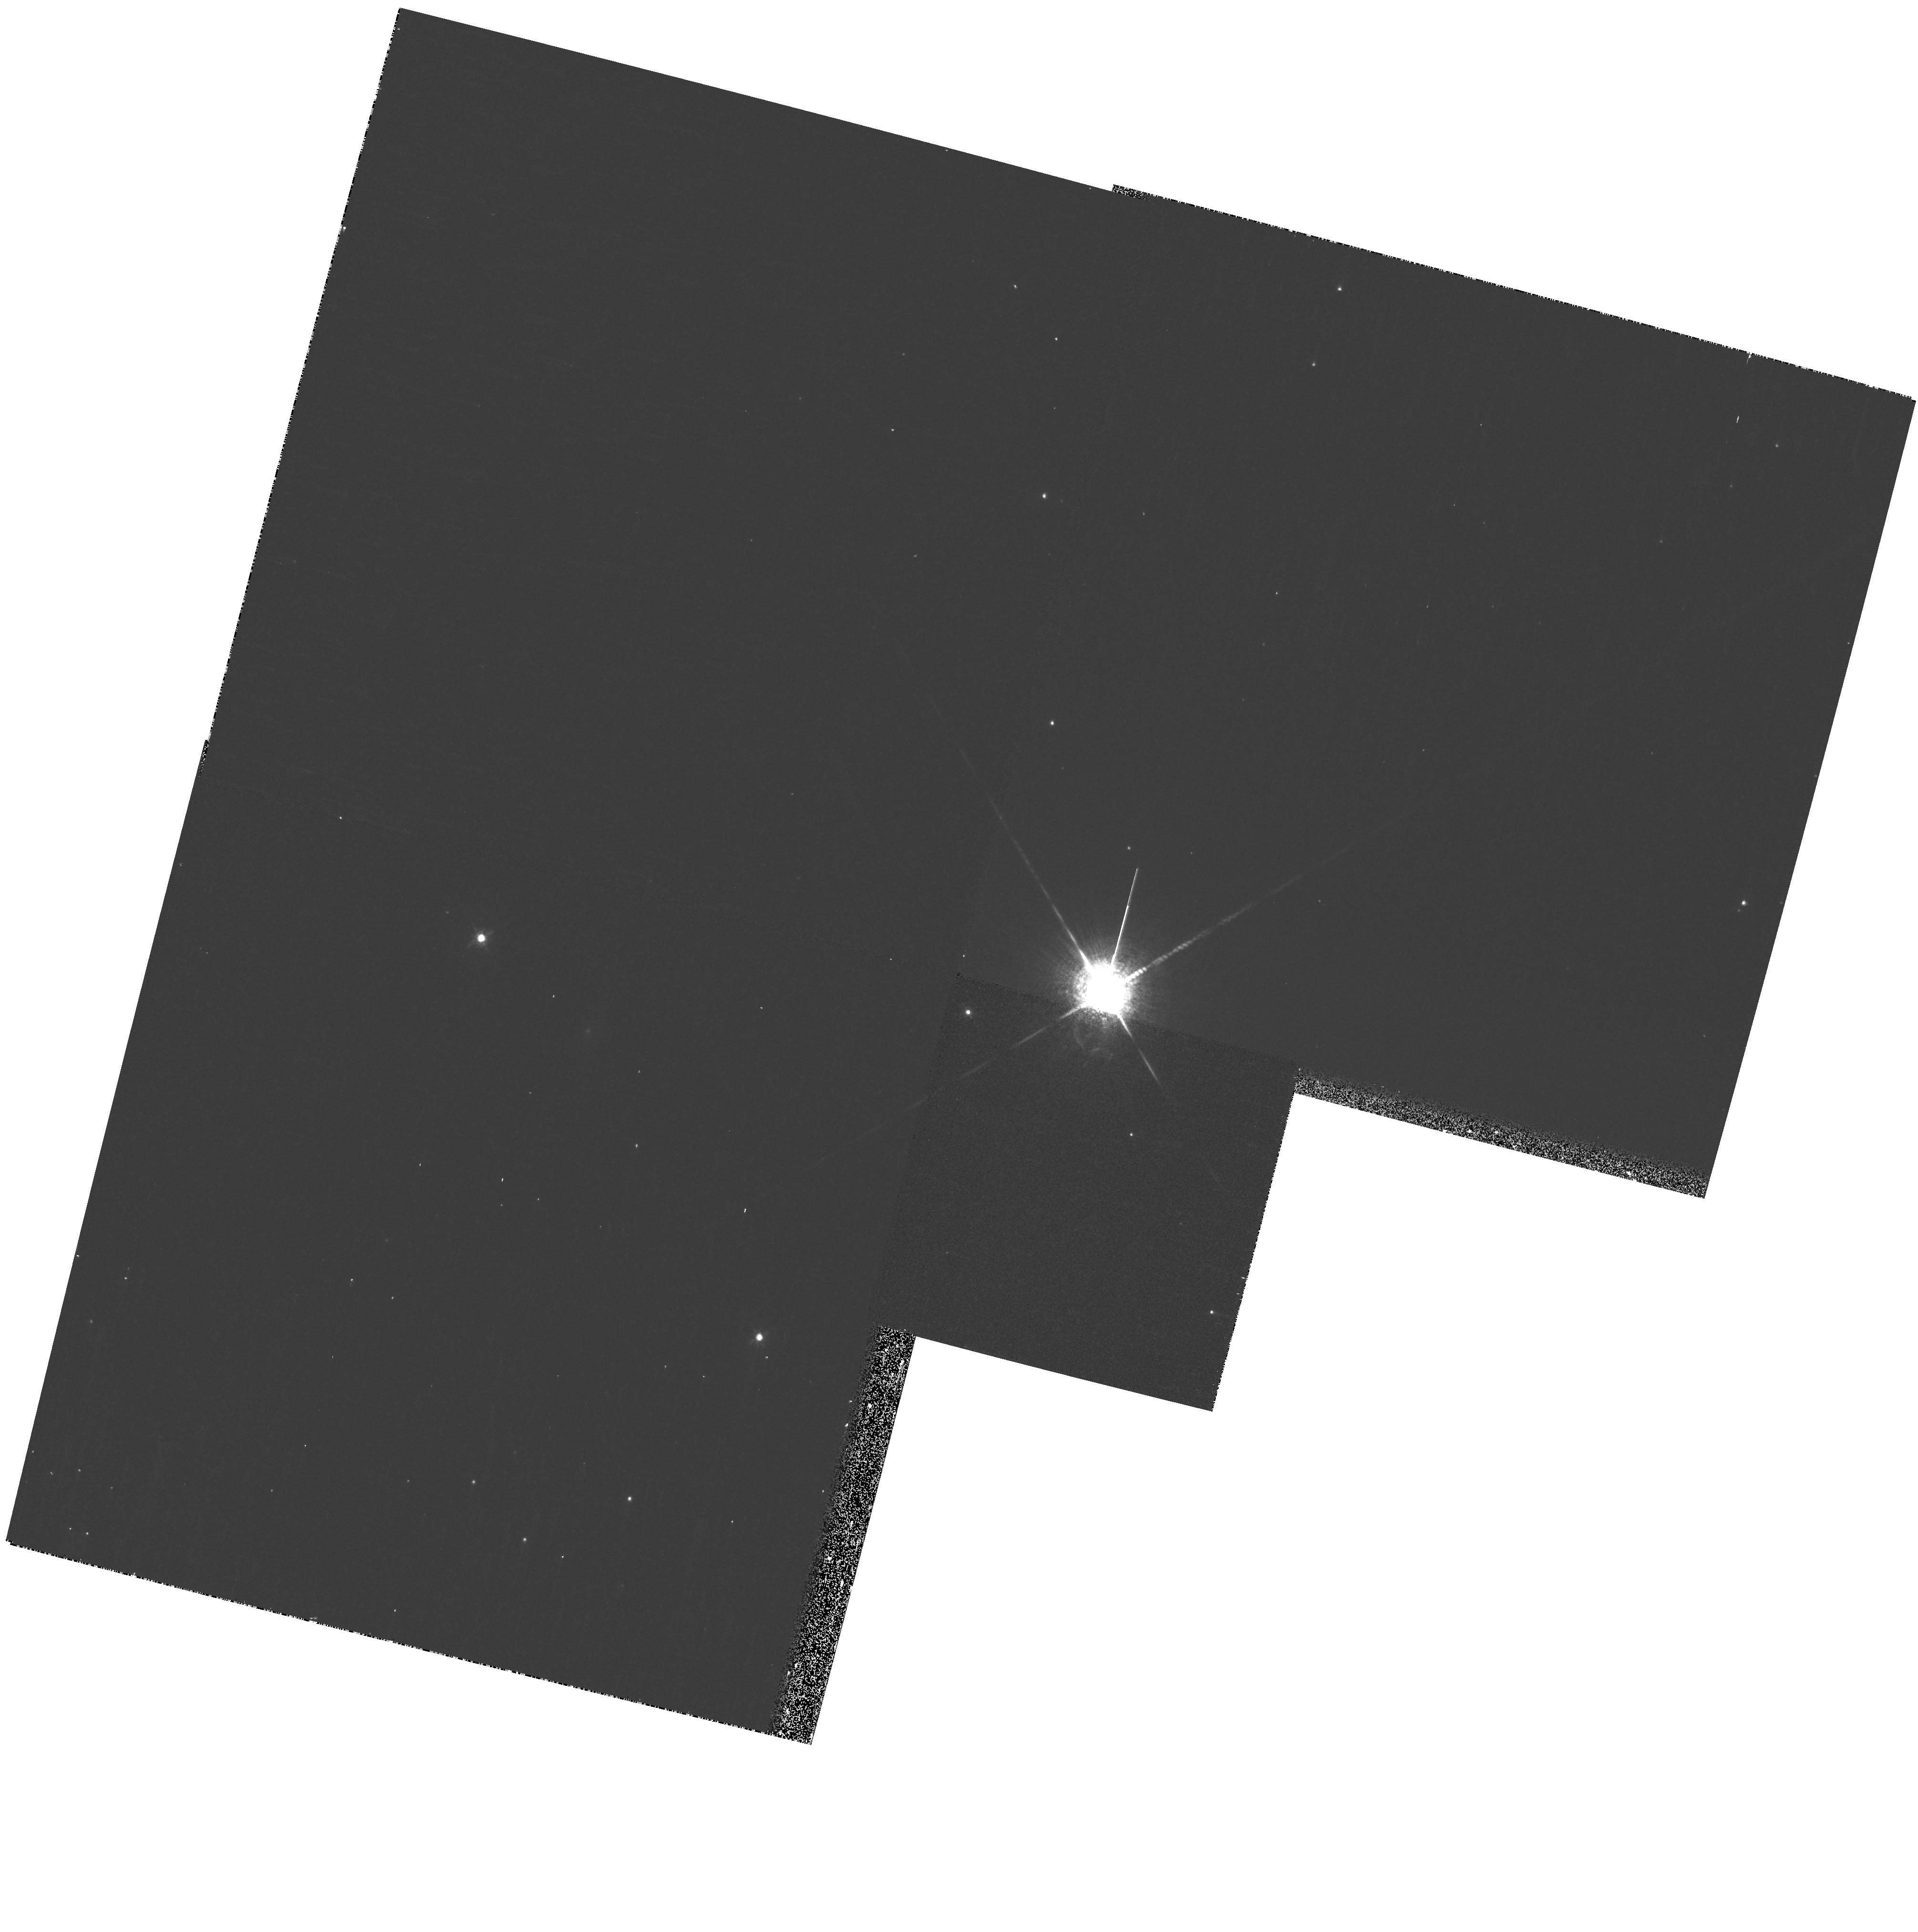
Target: CHCYG
Instrument: WFPC2/PC
Filter: F673N
Exposure: 7 min
Observation ID: hst_11342_01_wfpc2_pc_f673n_ua5j01

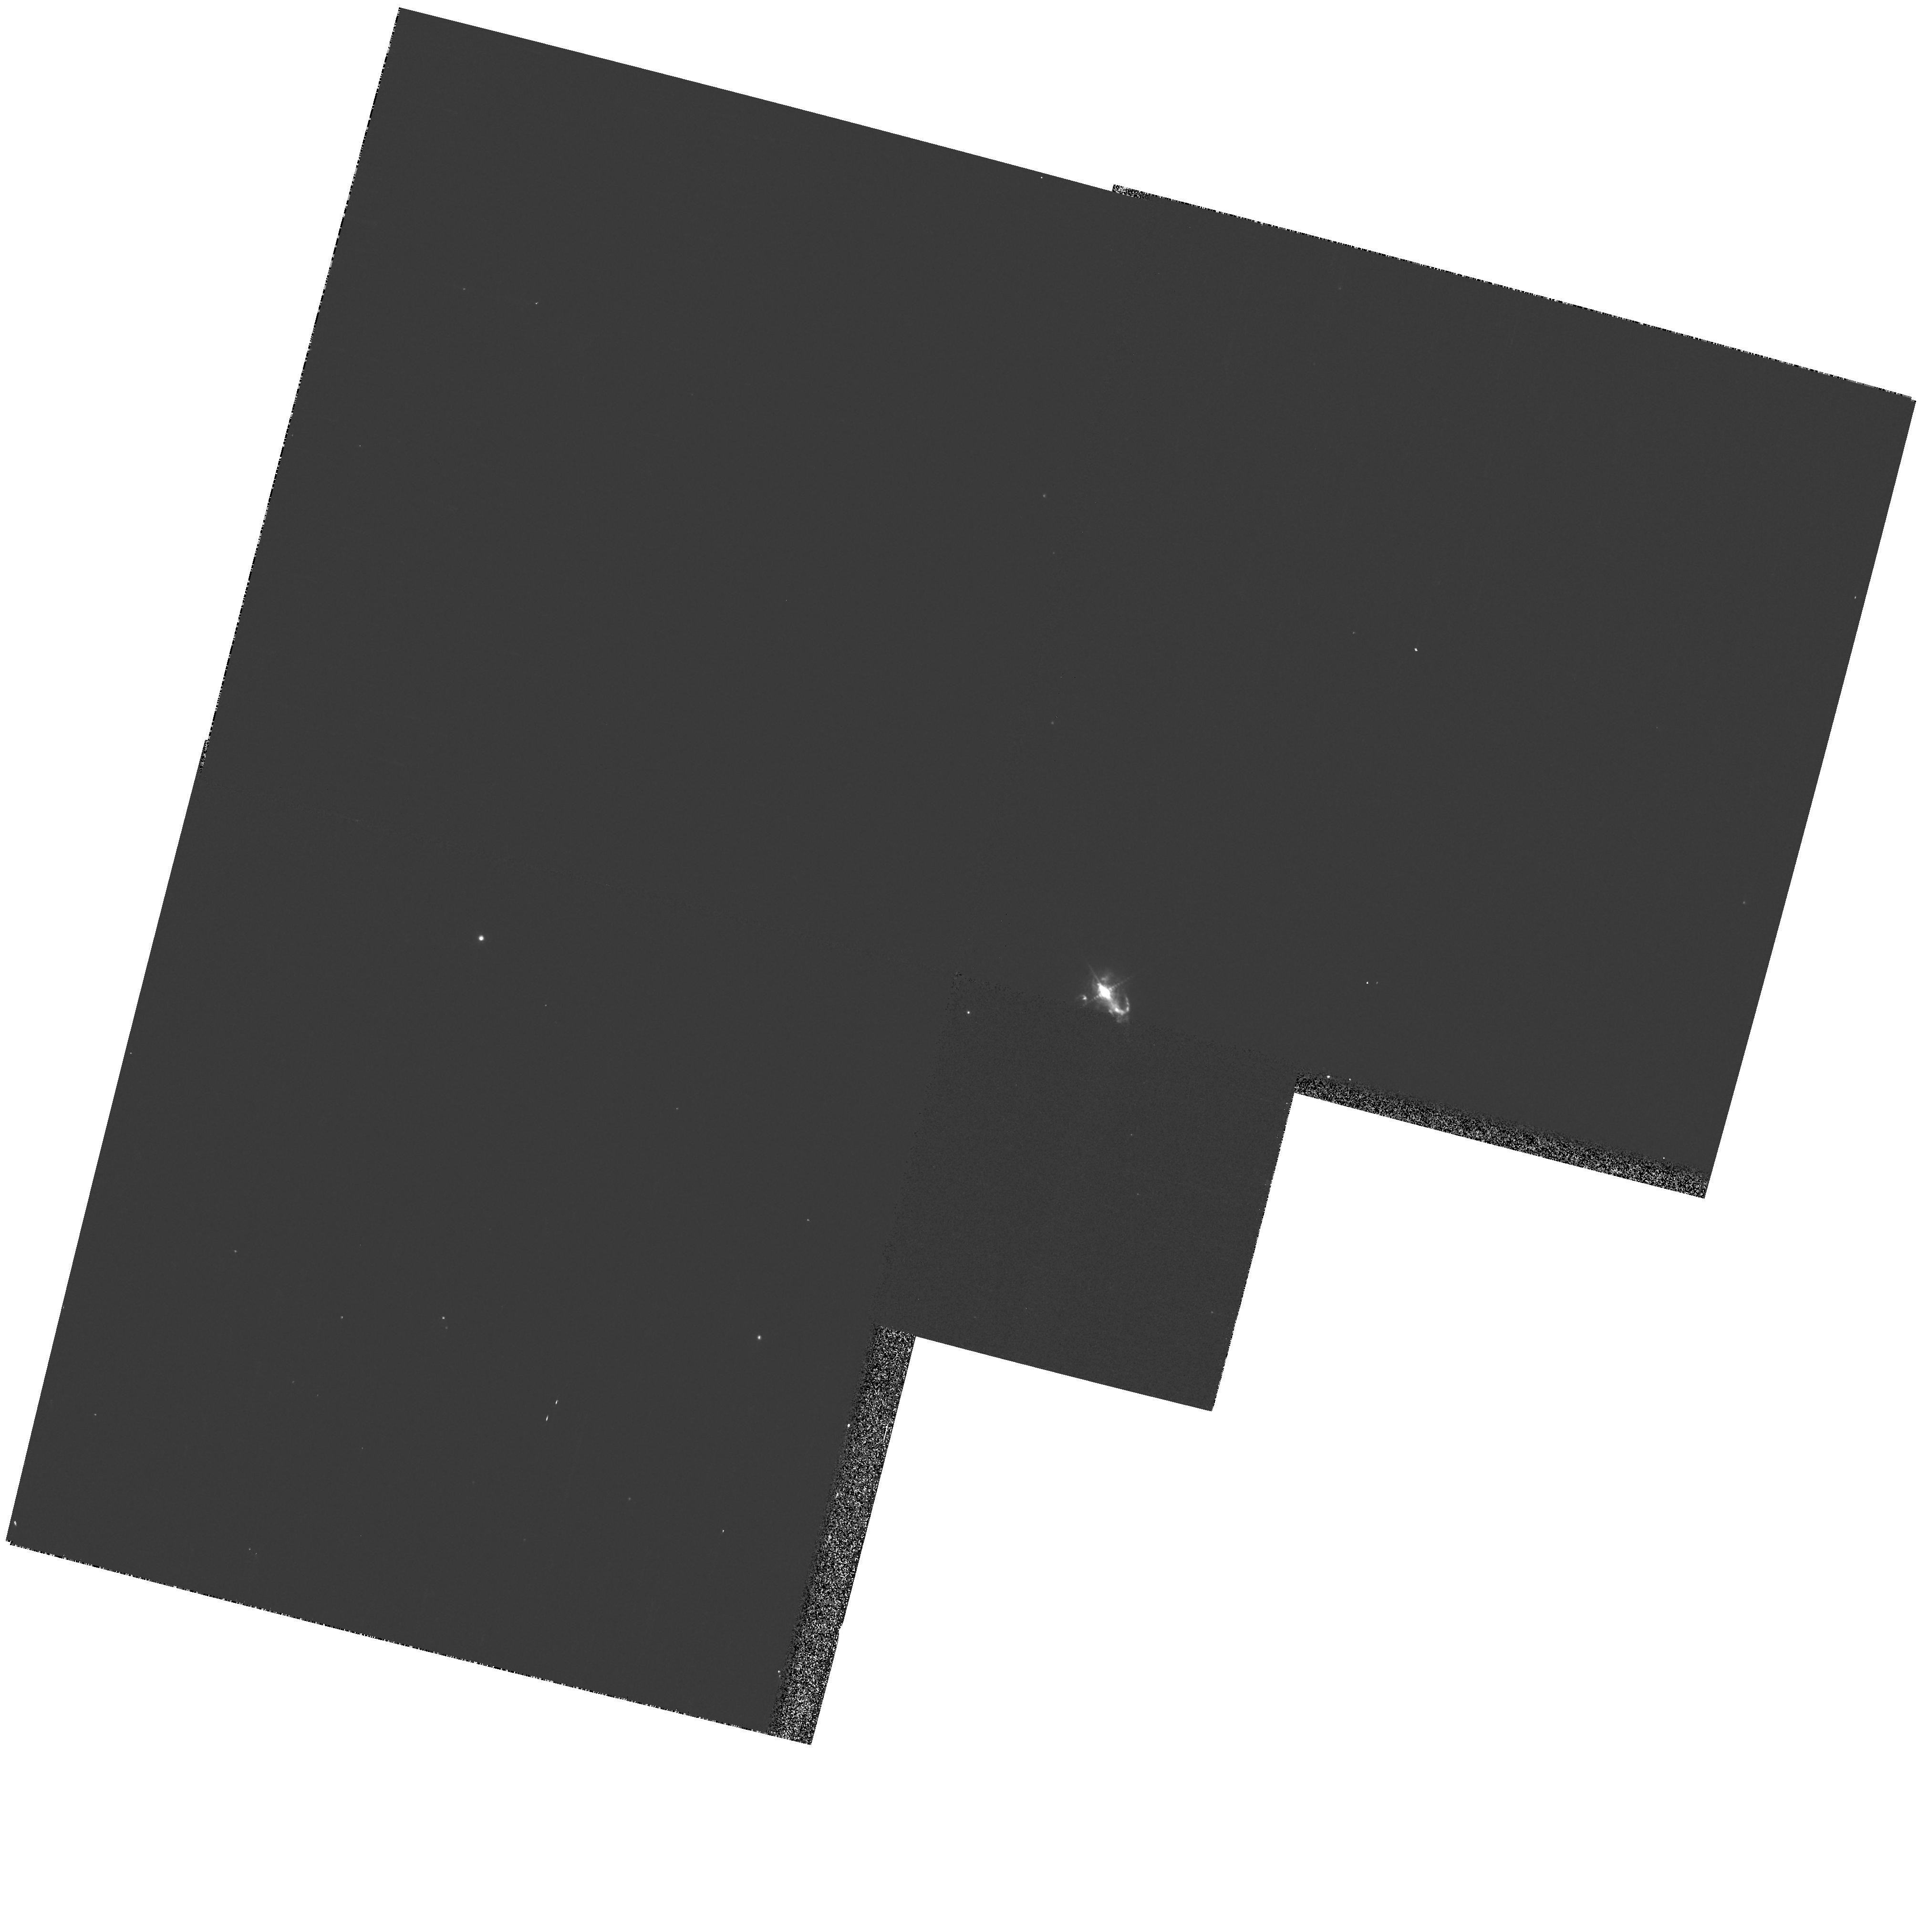
Target: CHCYG
Instrument: WFPC2/PC
Filter: F502N
Exposure: 3 min
Observation ID: hst_11342_01_wfpc2_pc_f502n_ua5j01

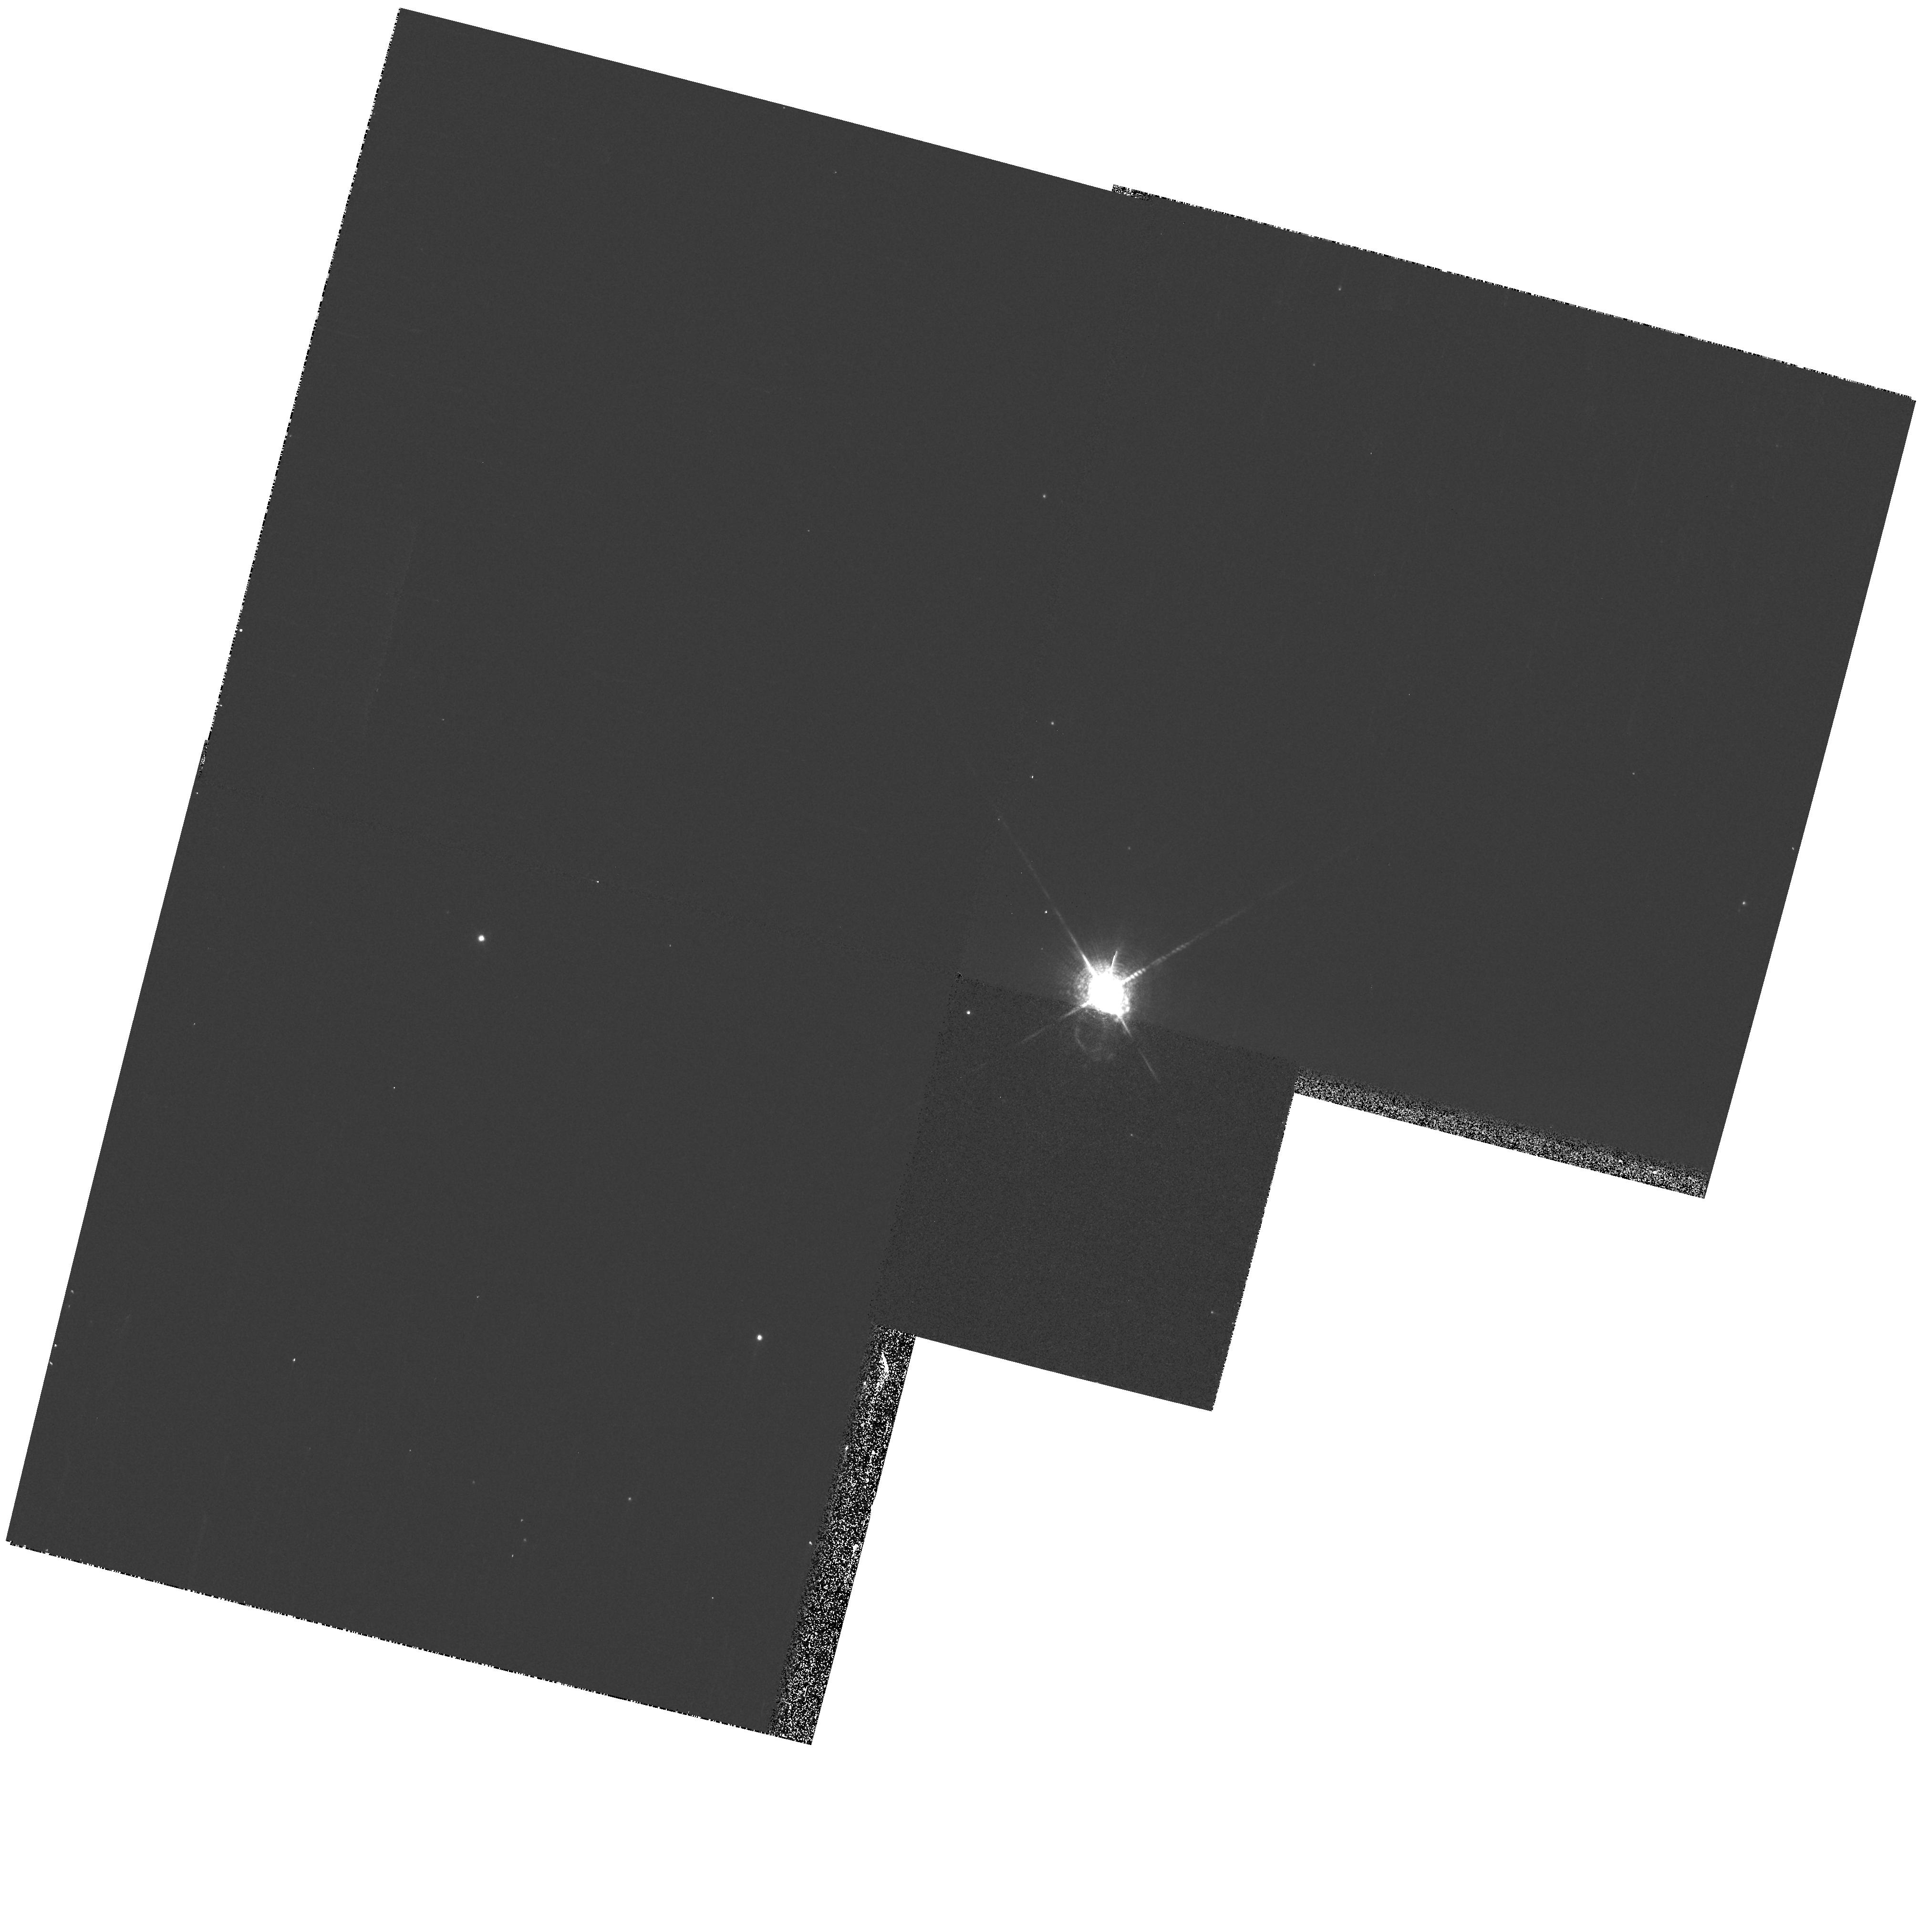
Target: CHCYG
Instrument: WFPC2/PC
Filter: F656N
Exposure: 3 min
Observation ID: hst_11342_01_wfpc2_pc_f656n_ua5j01

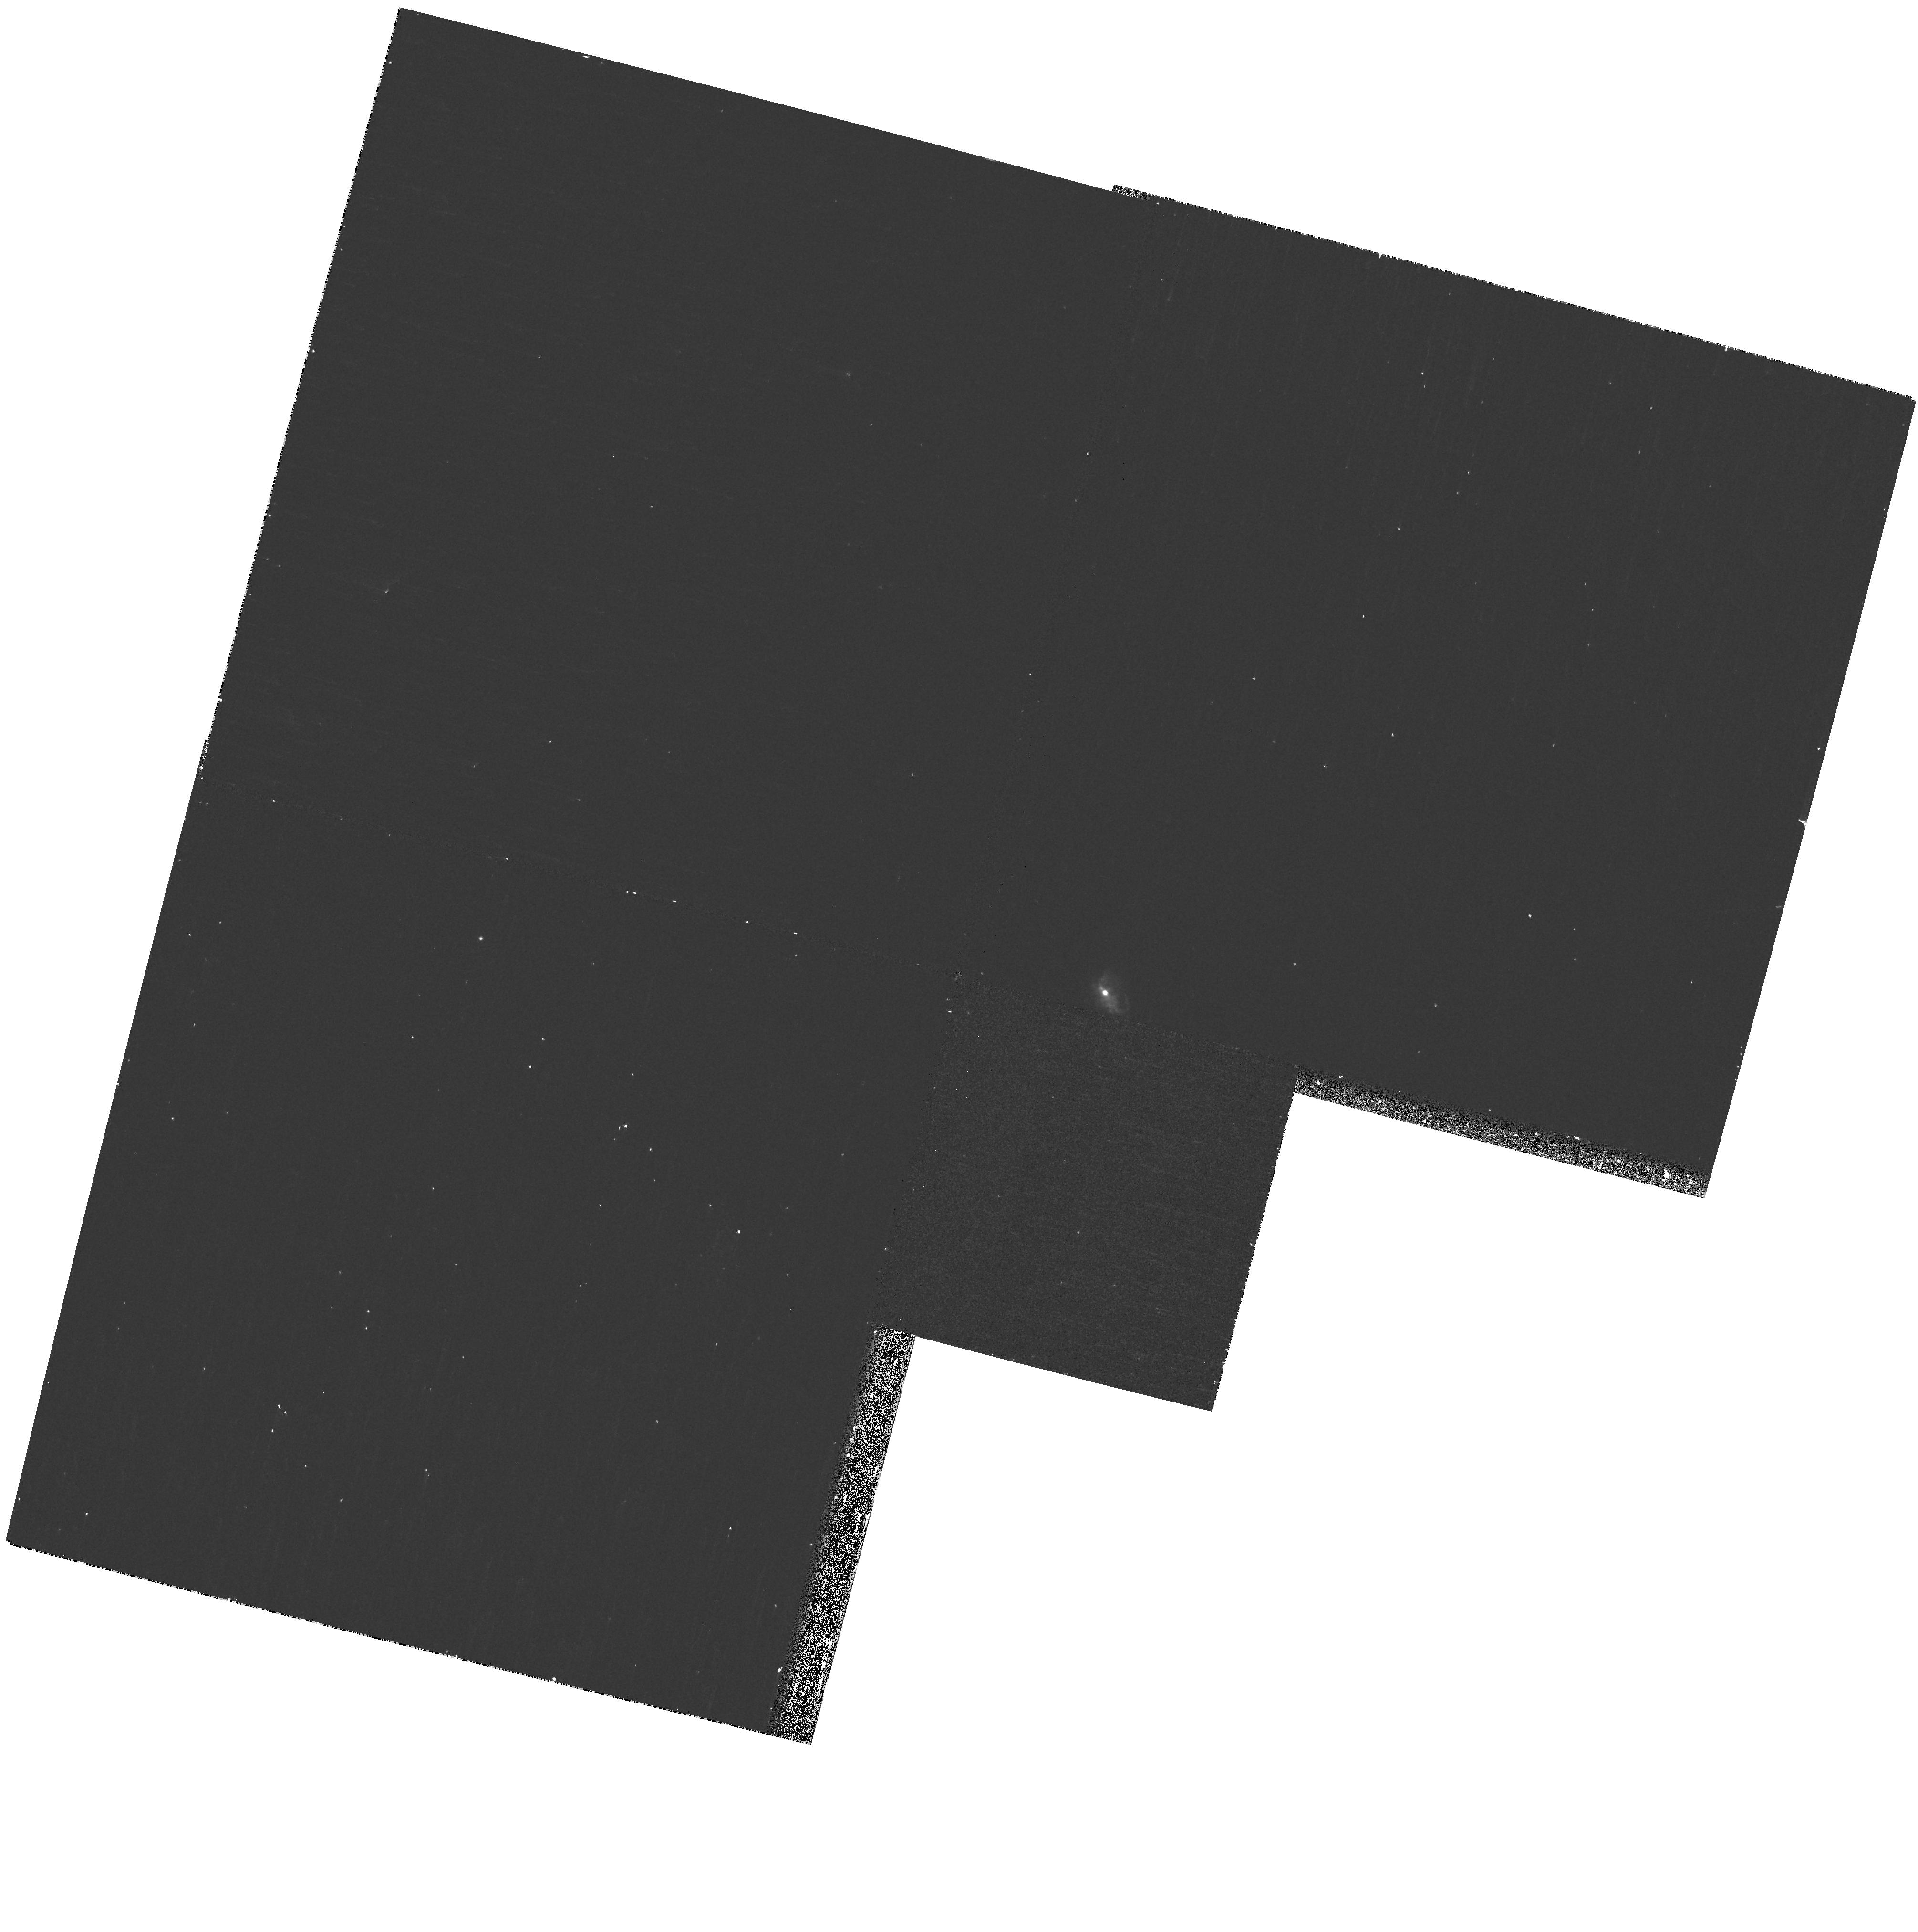
Target: CHCYG
Instrument: WFPC2/PC
Filter: F375N
Exposure: 7 min
Observation ID: hst_11342_01_wfpc2_pc_f375n_ua5j01

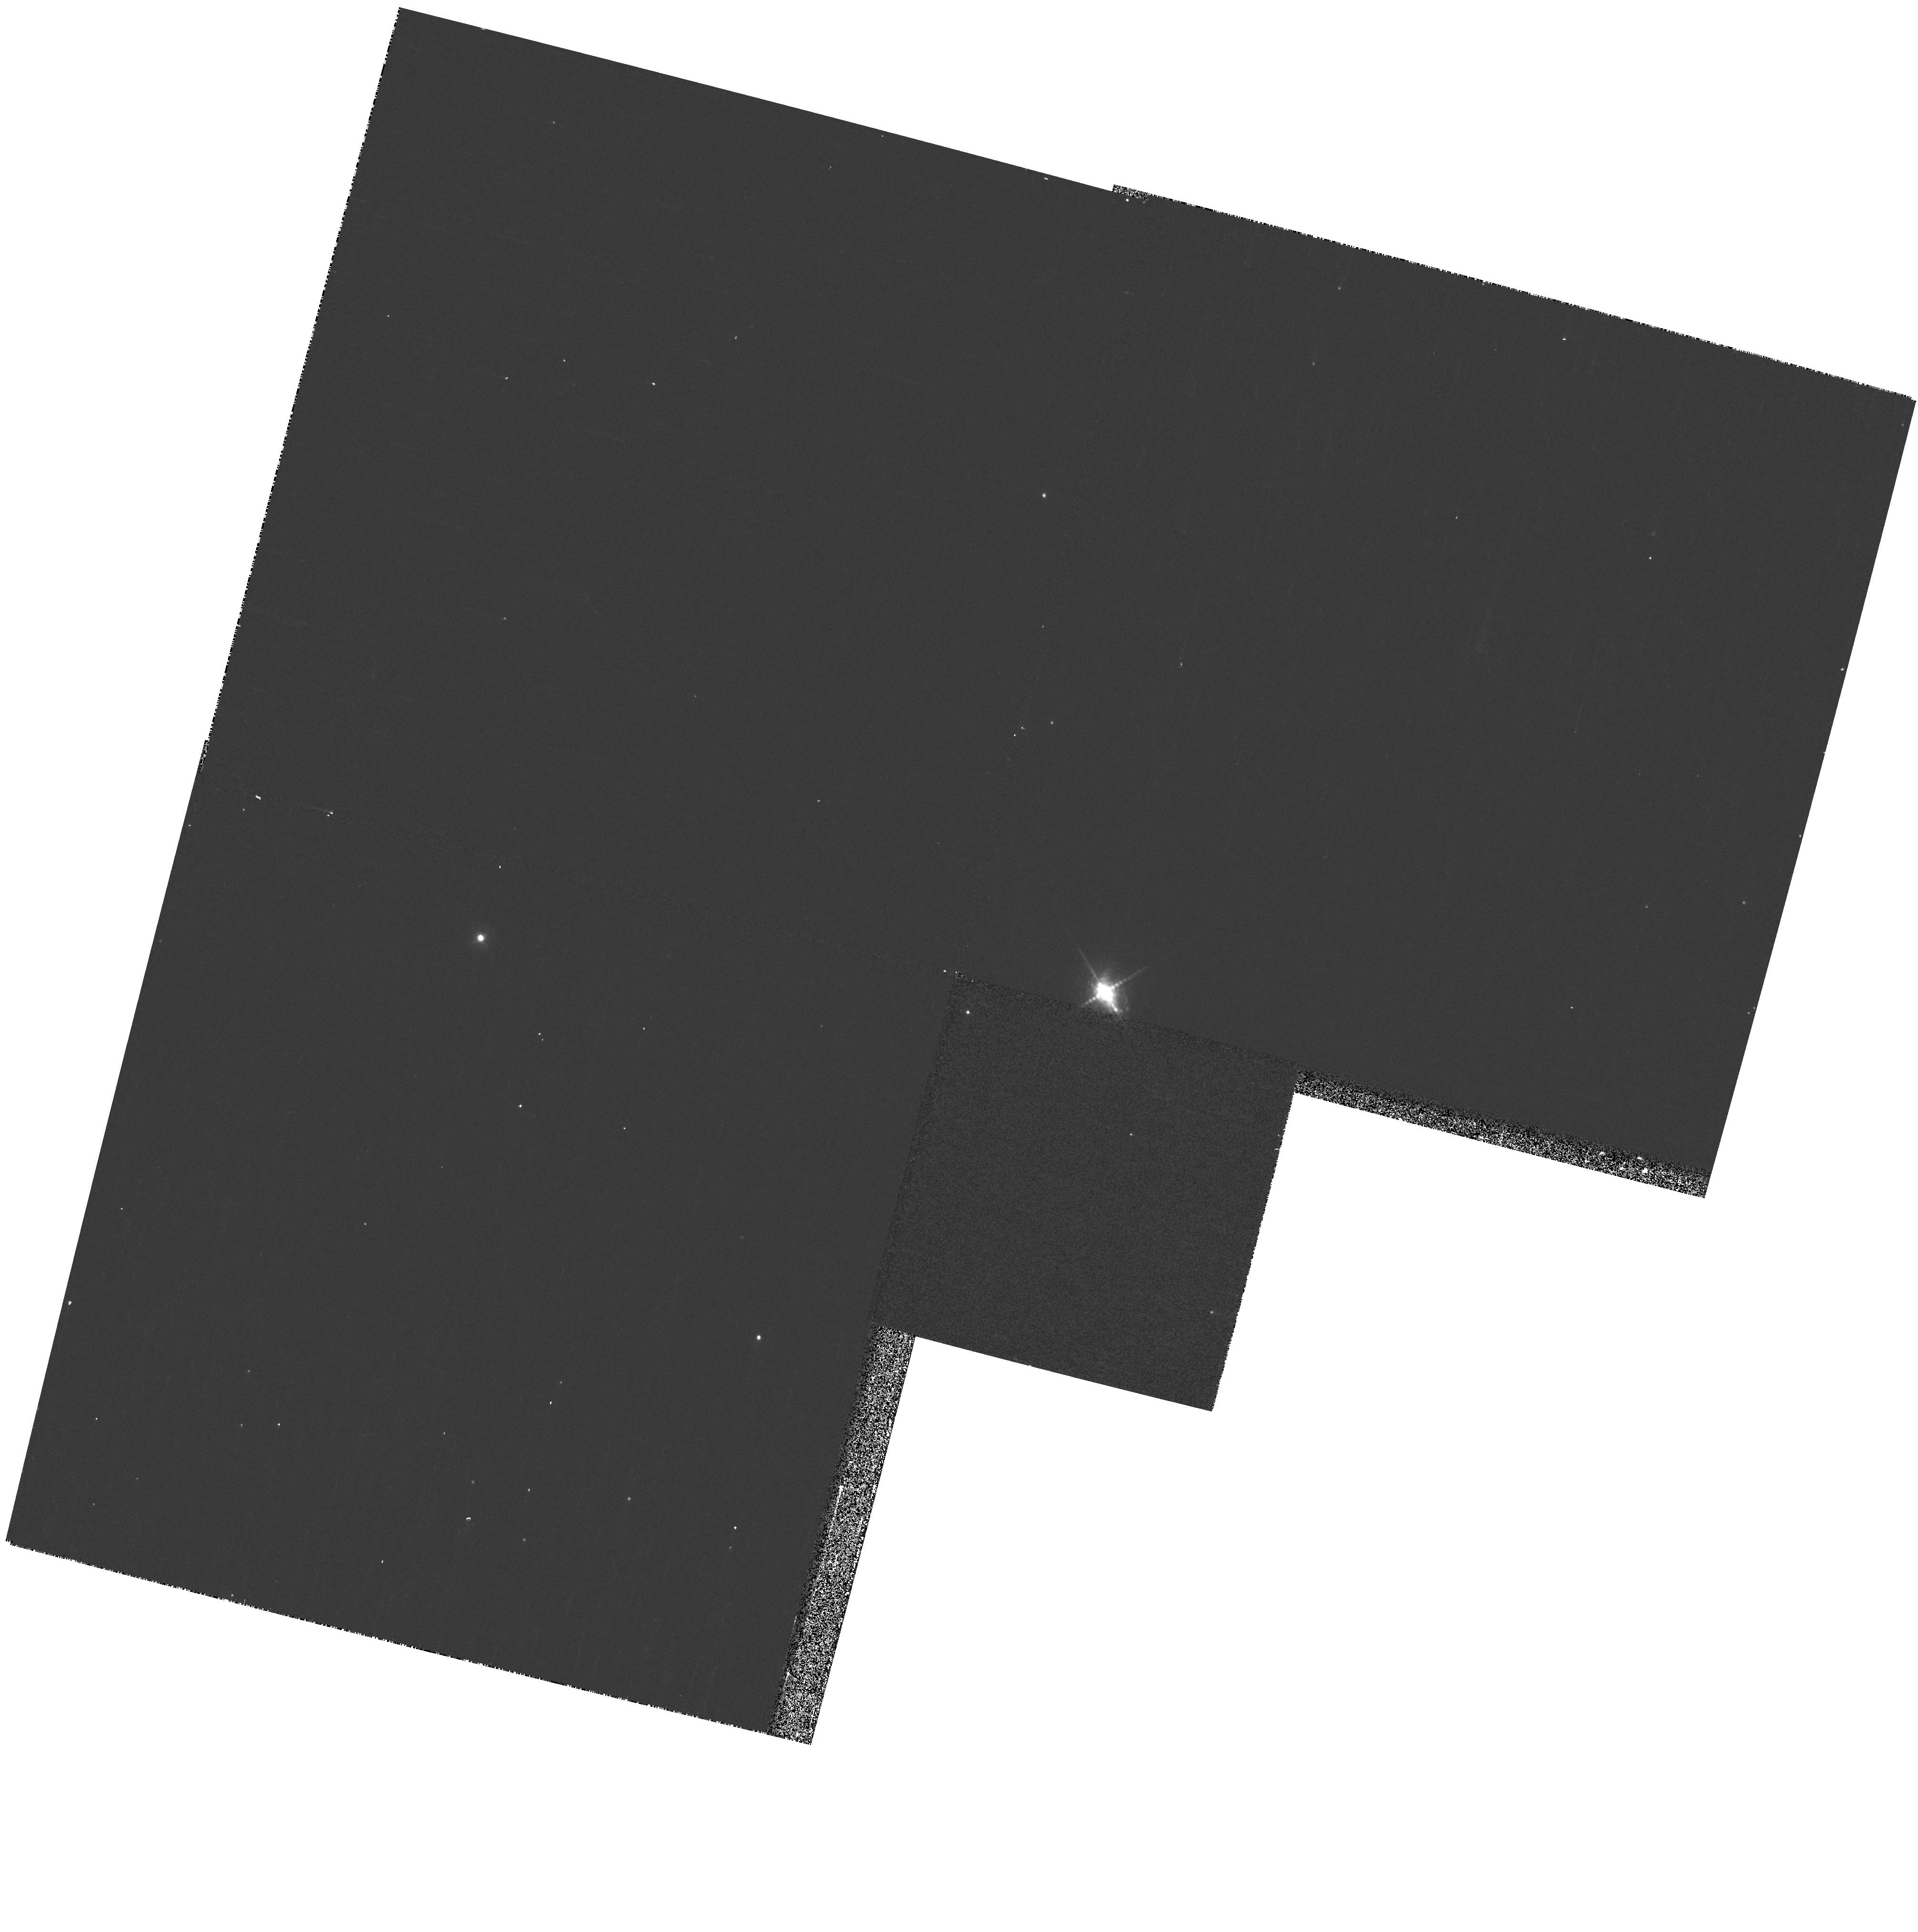
Target: CHCYG
Instrument: WFPC2/PC
Filter: F336W
Exposure: 3 min
Observation ID: hst_11342_01_wfpc2_pc_f336w_ua5j01

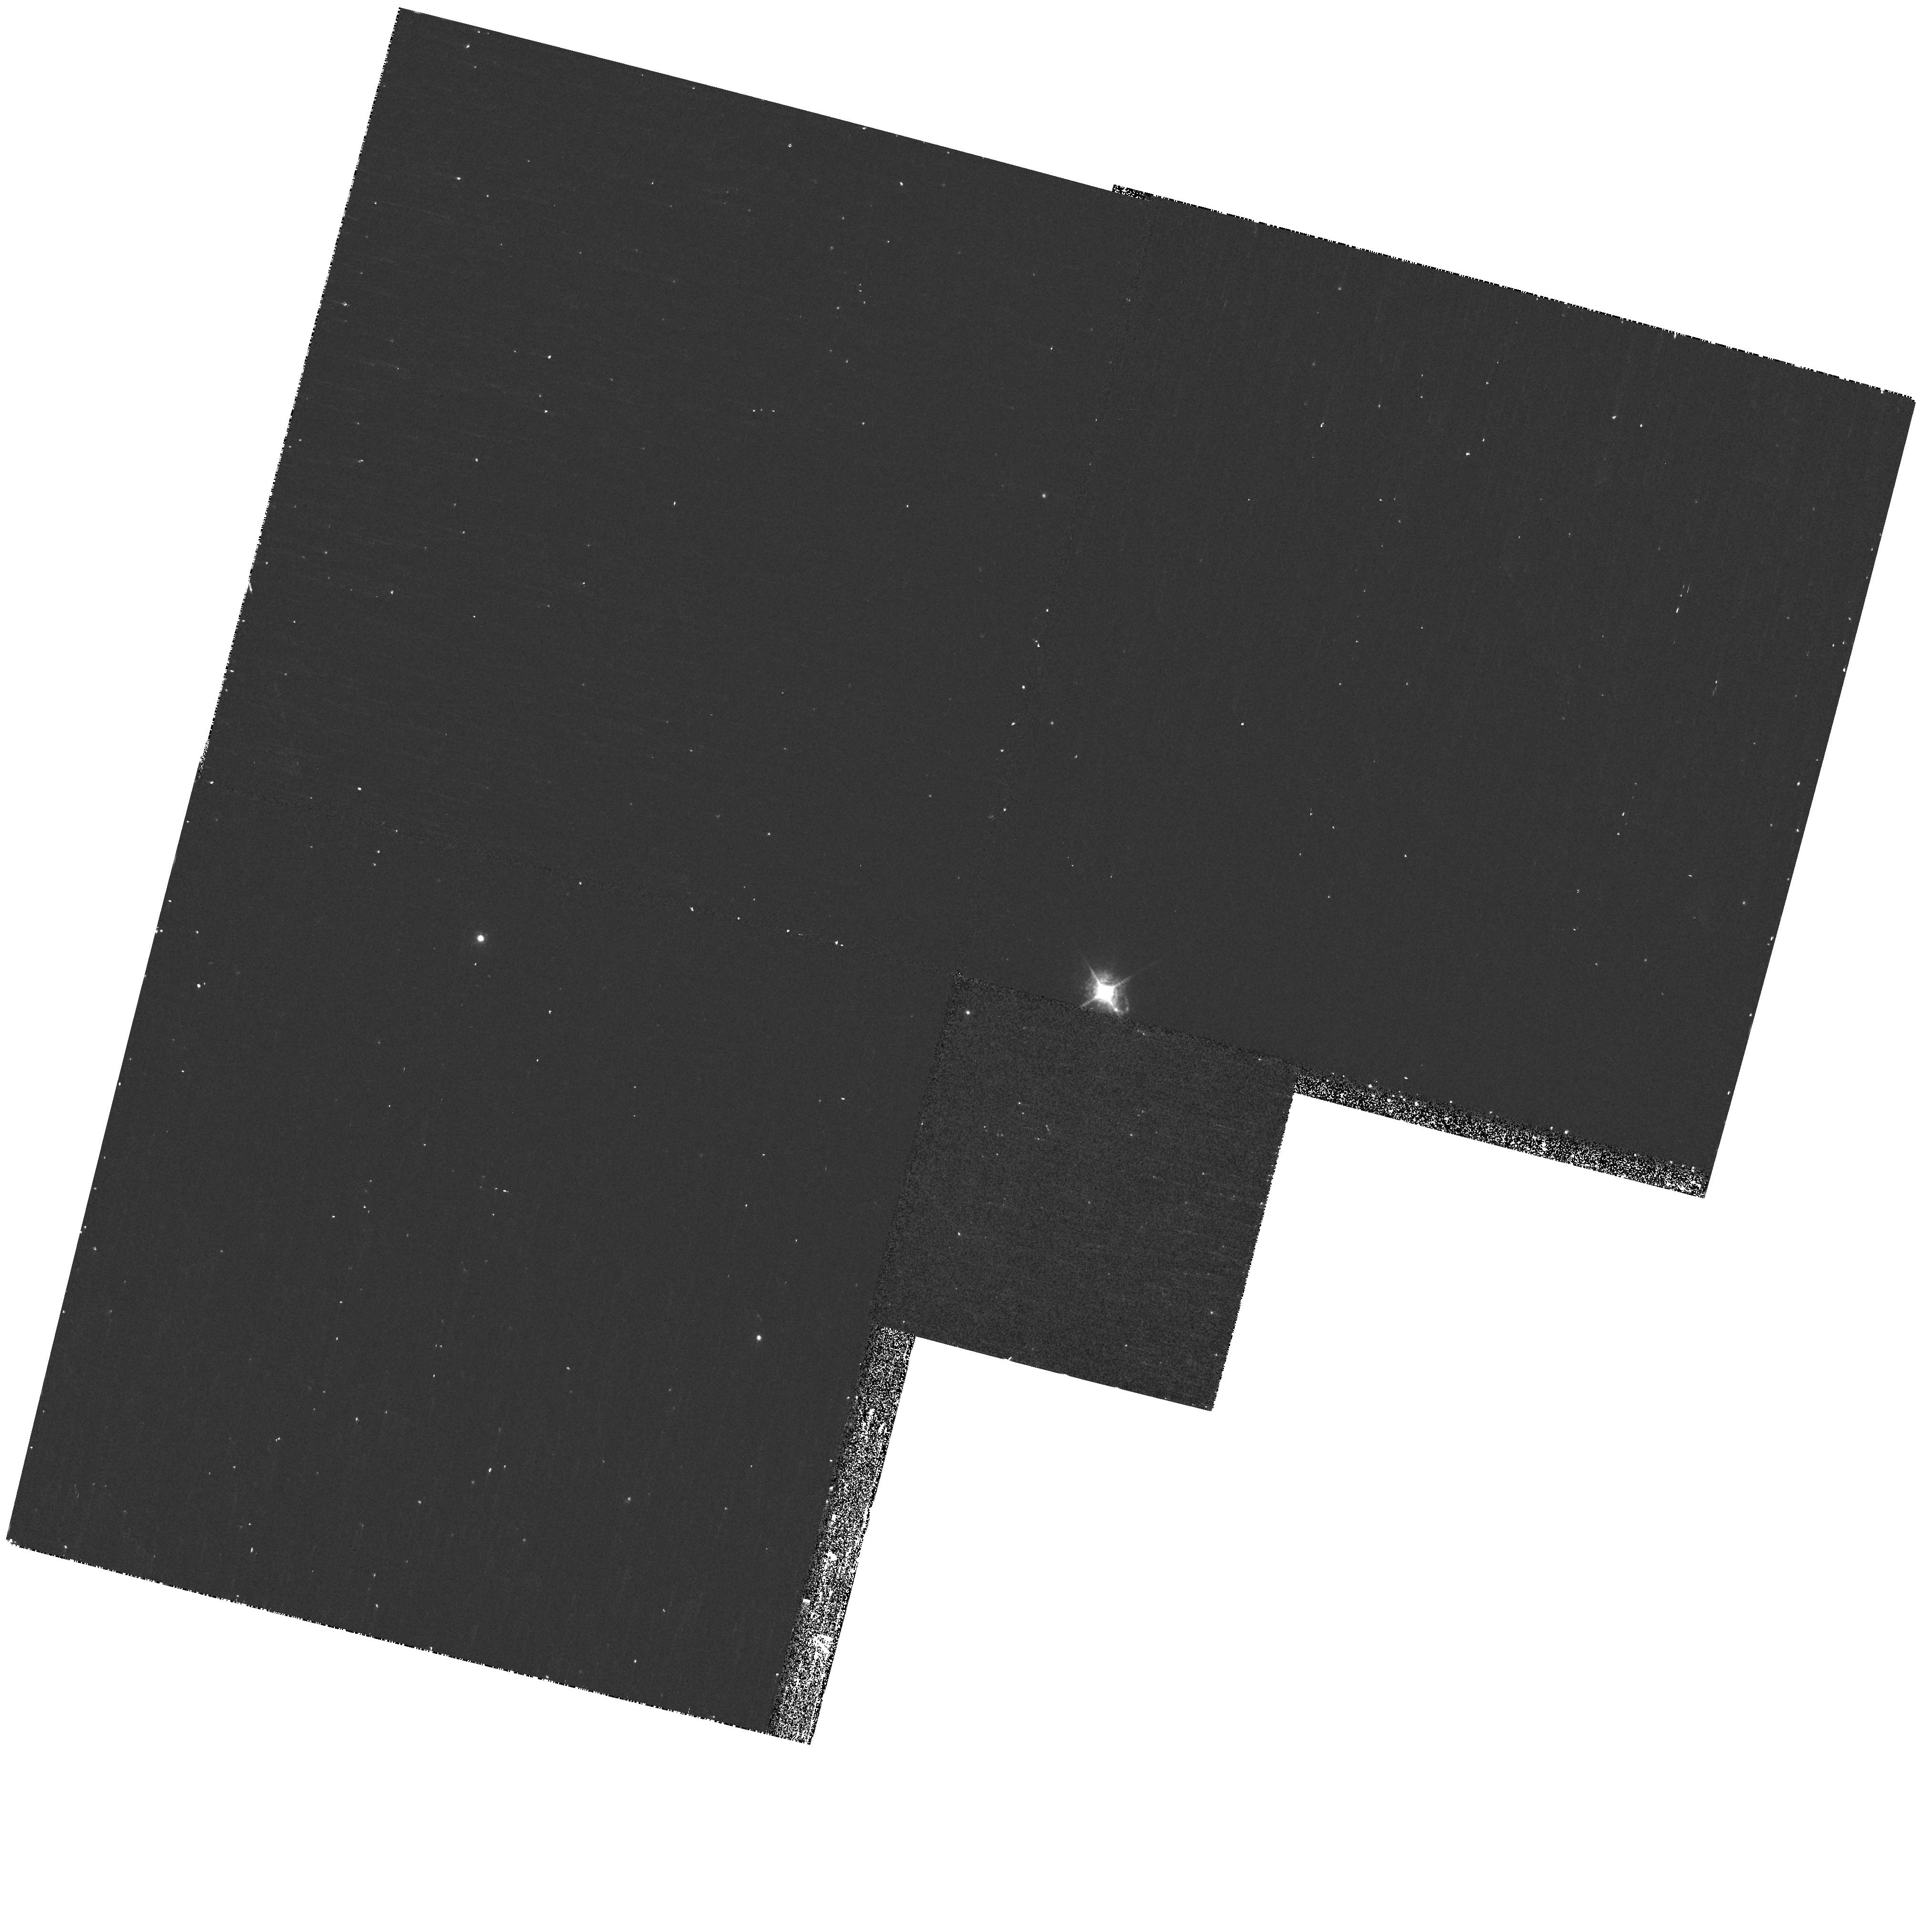
Target: CHCYG
Instrument: WFPC2/PC
Filter: F437N
Exposure: 17 min
Observation ID: hst_11342_01_wfpc2_pc_f437n_ua5j01

X-ray Jets Activity in the Symbiotic System CH Cyg (PI: Karovska, Margarita)

We propose follow up Chandra/HST/VLA observations of the recently discovered X-ray jets in the nearby symbiotic system CH Cyg. CH Cyg is only the second symbiotic systems with jet activity detected at X-ray wavelengths. Symbiotic systems are fascinating accreting binaries with a key evolutionary importance since they are potential progenitors of bipolar PN and SN type Ia. The HST/WFPC2 observations, combined with Chandra and VLA imaging, will provide the closest view of the region where jets form and interact with the surrounding material. The observations will provide a key information on the spatial, spectral and temporal characteristics of the jets, crucial inputs and quantitative constraints to models of non-relativistic jets.